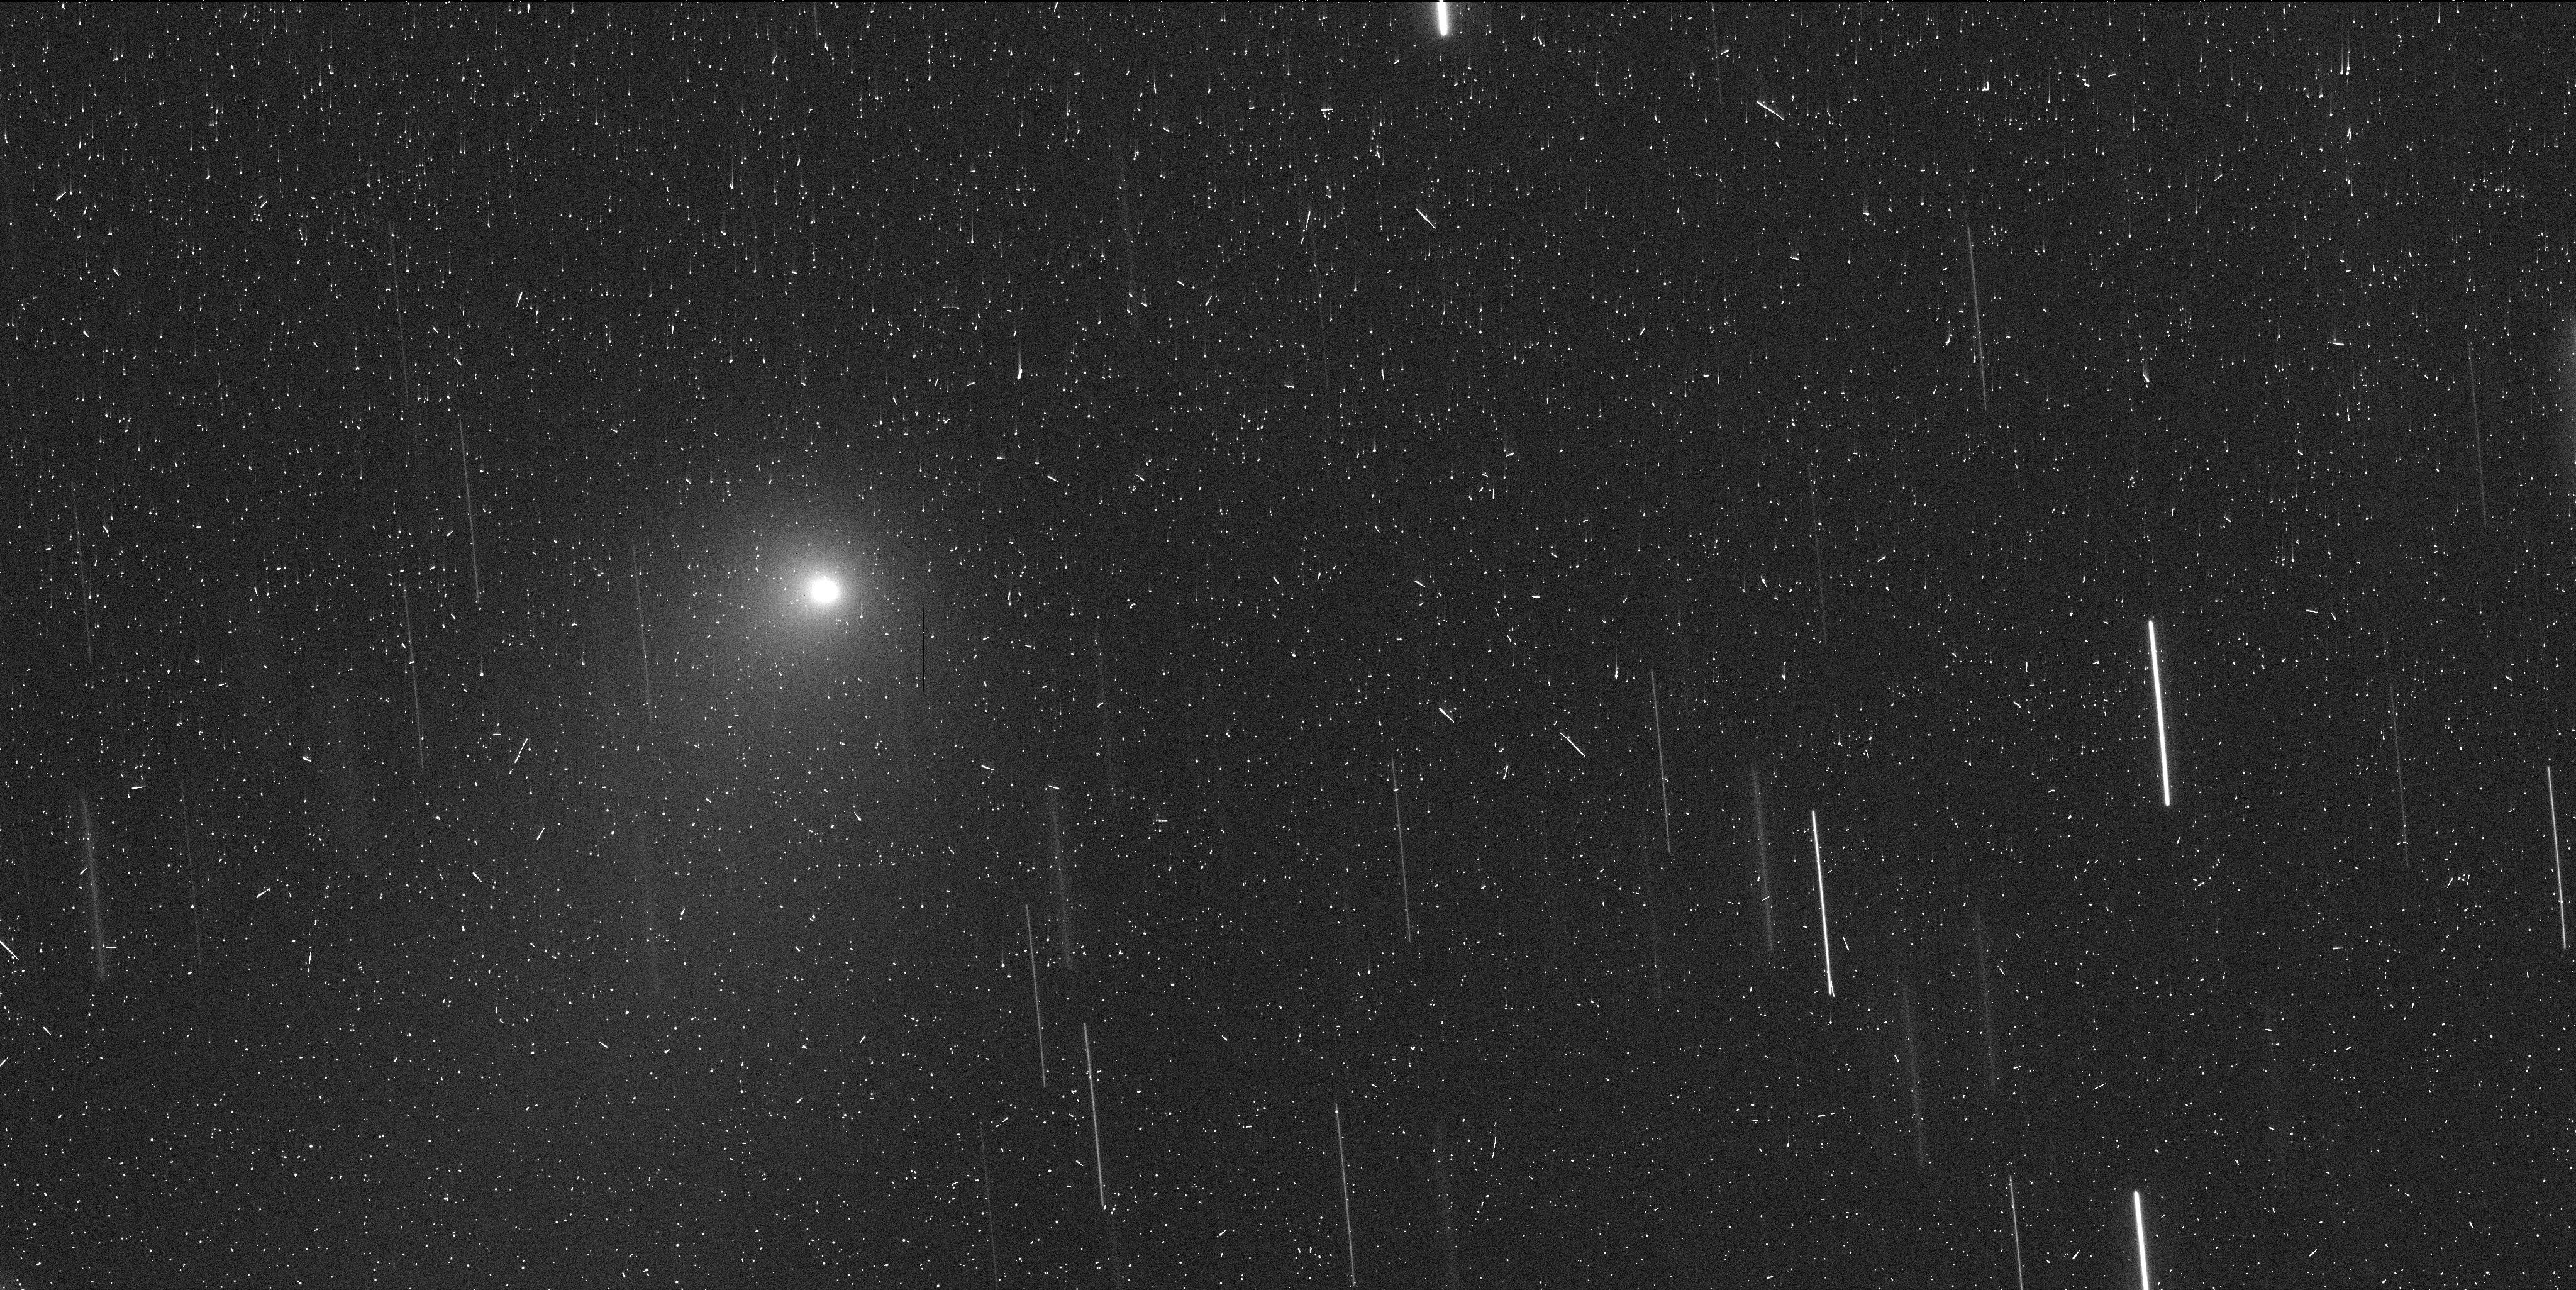
Target: I2-BOROSOV
Instrument: WFC3/UVIS
Filter: F350LP
Exposure: 6 min
Observation ID: ie8510i0q

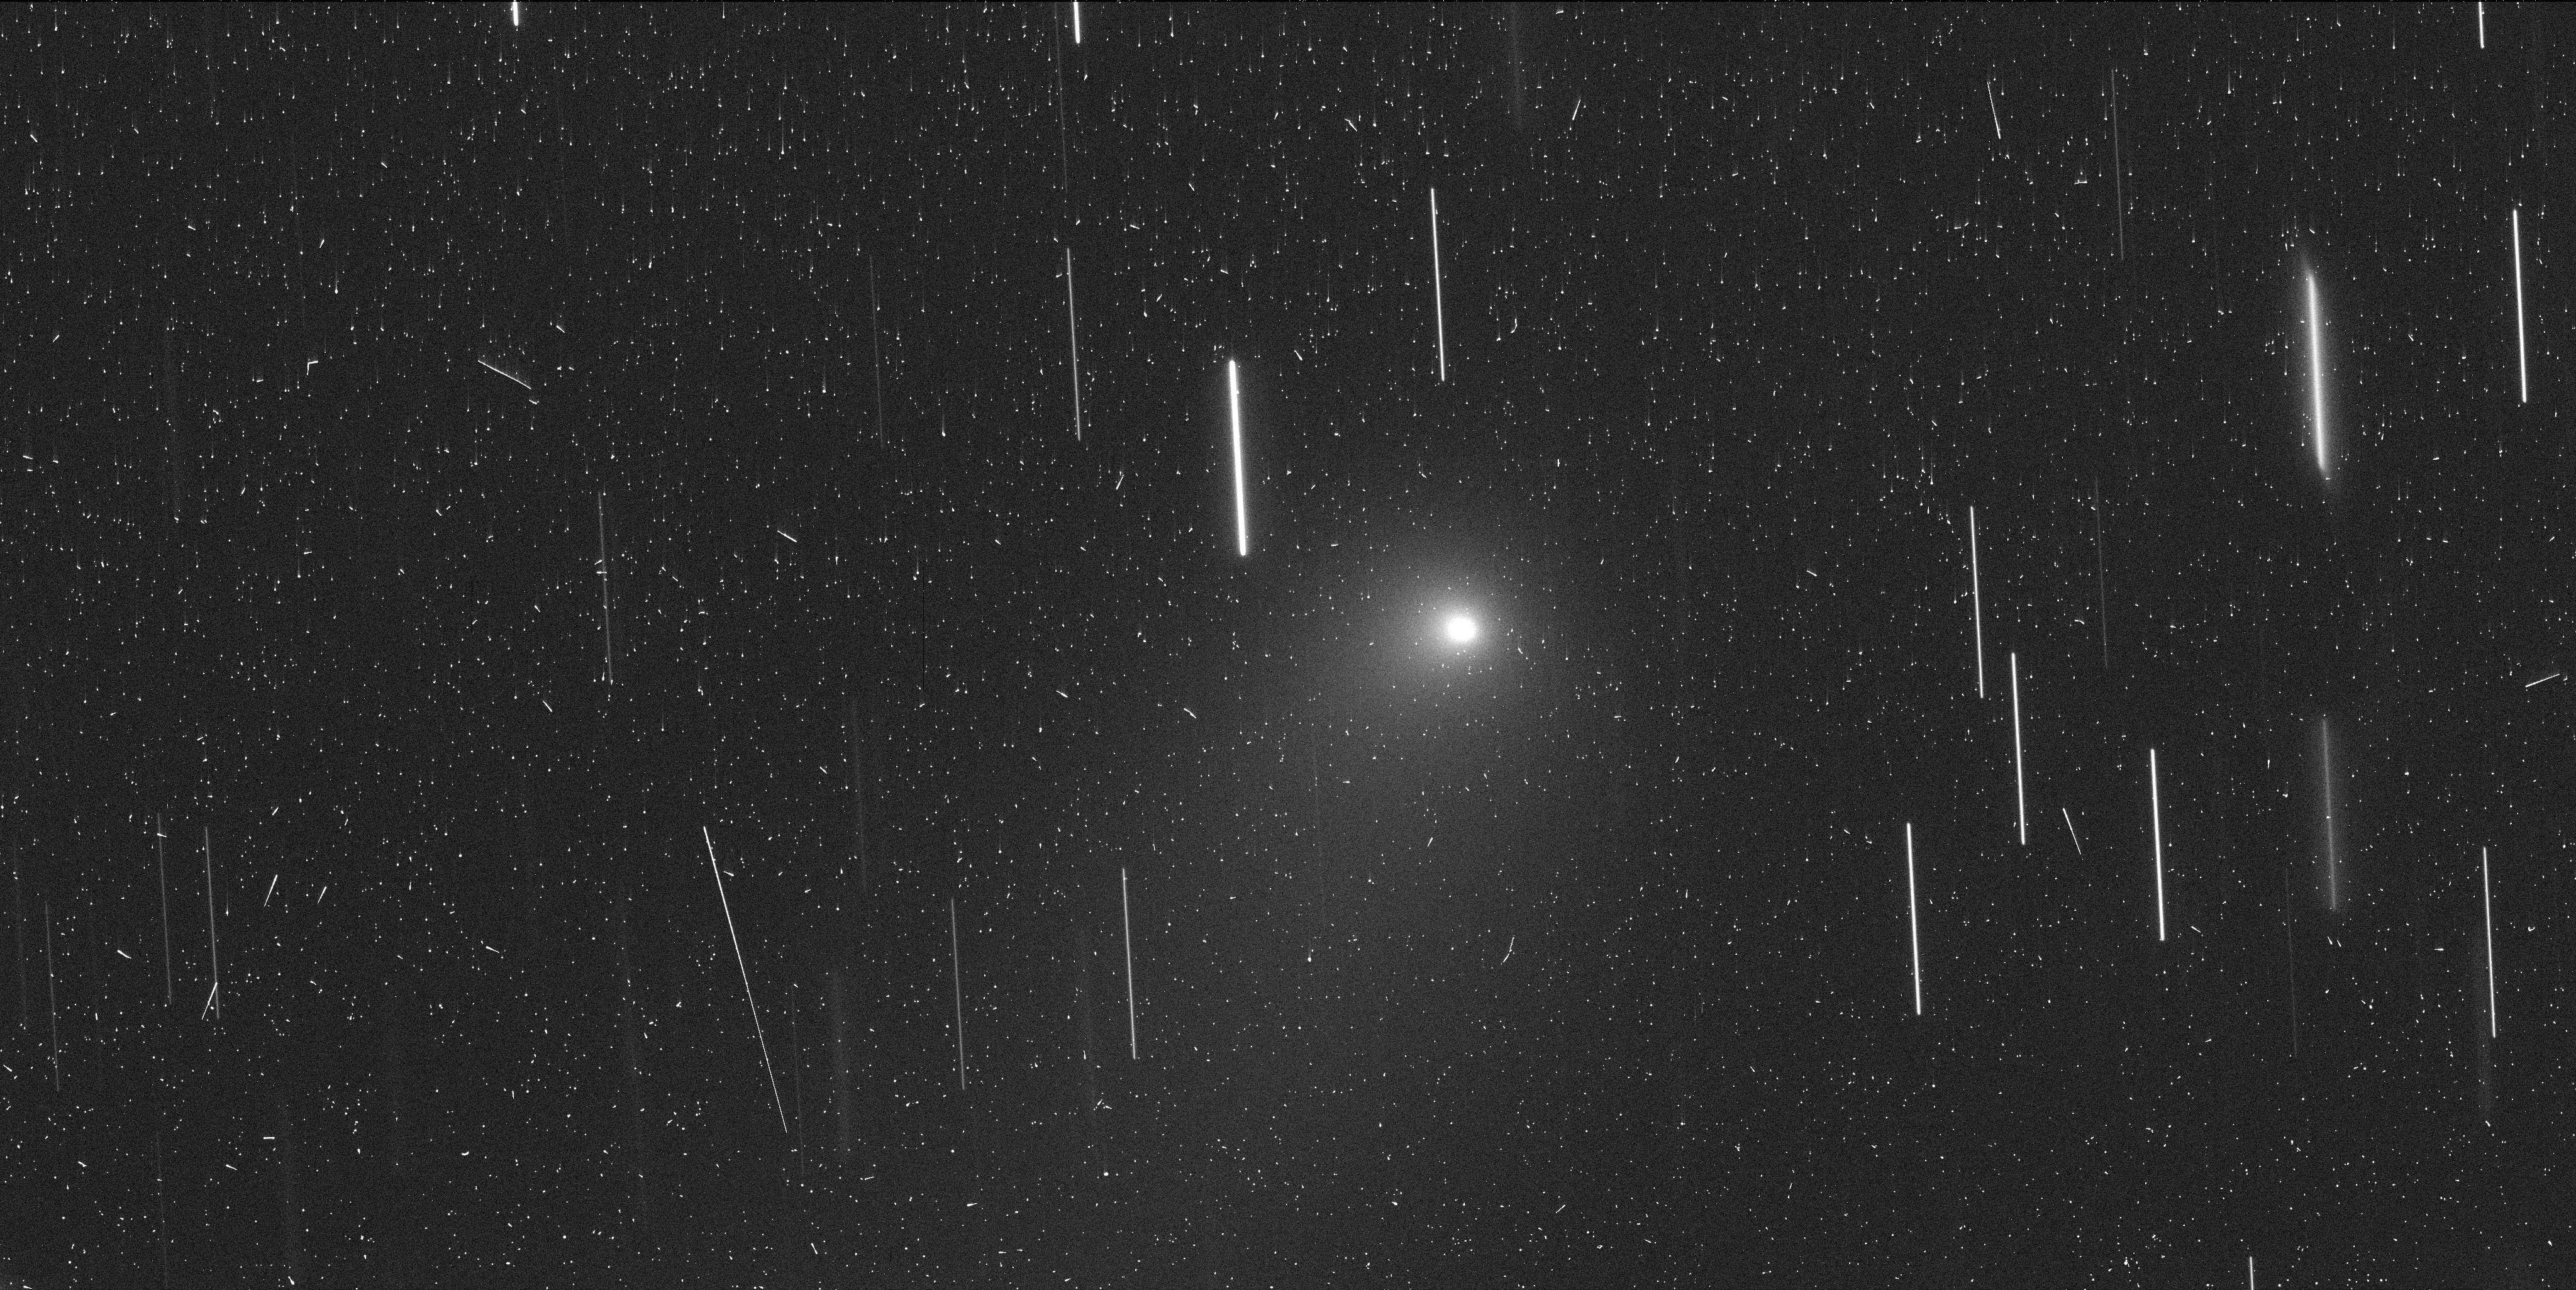
Target: I2-BOROSOV
Instrument: WFC3/UVIS
Filter: F350LP
Exposure: 6 min
Observation ID: ie8514ooq

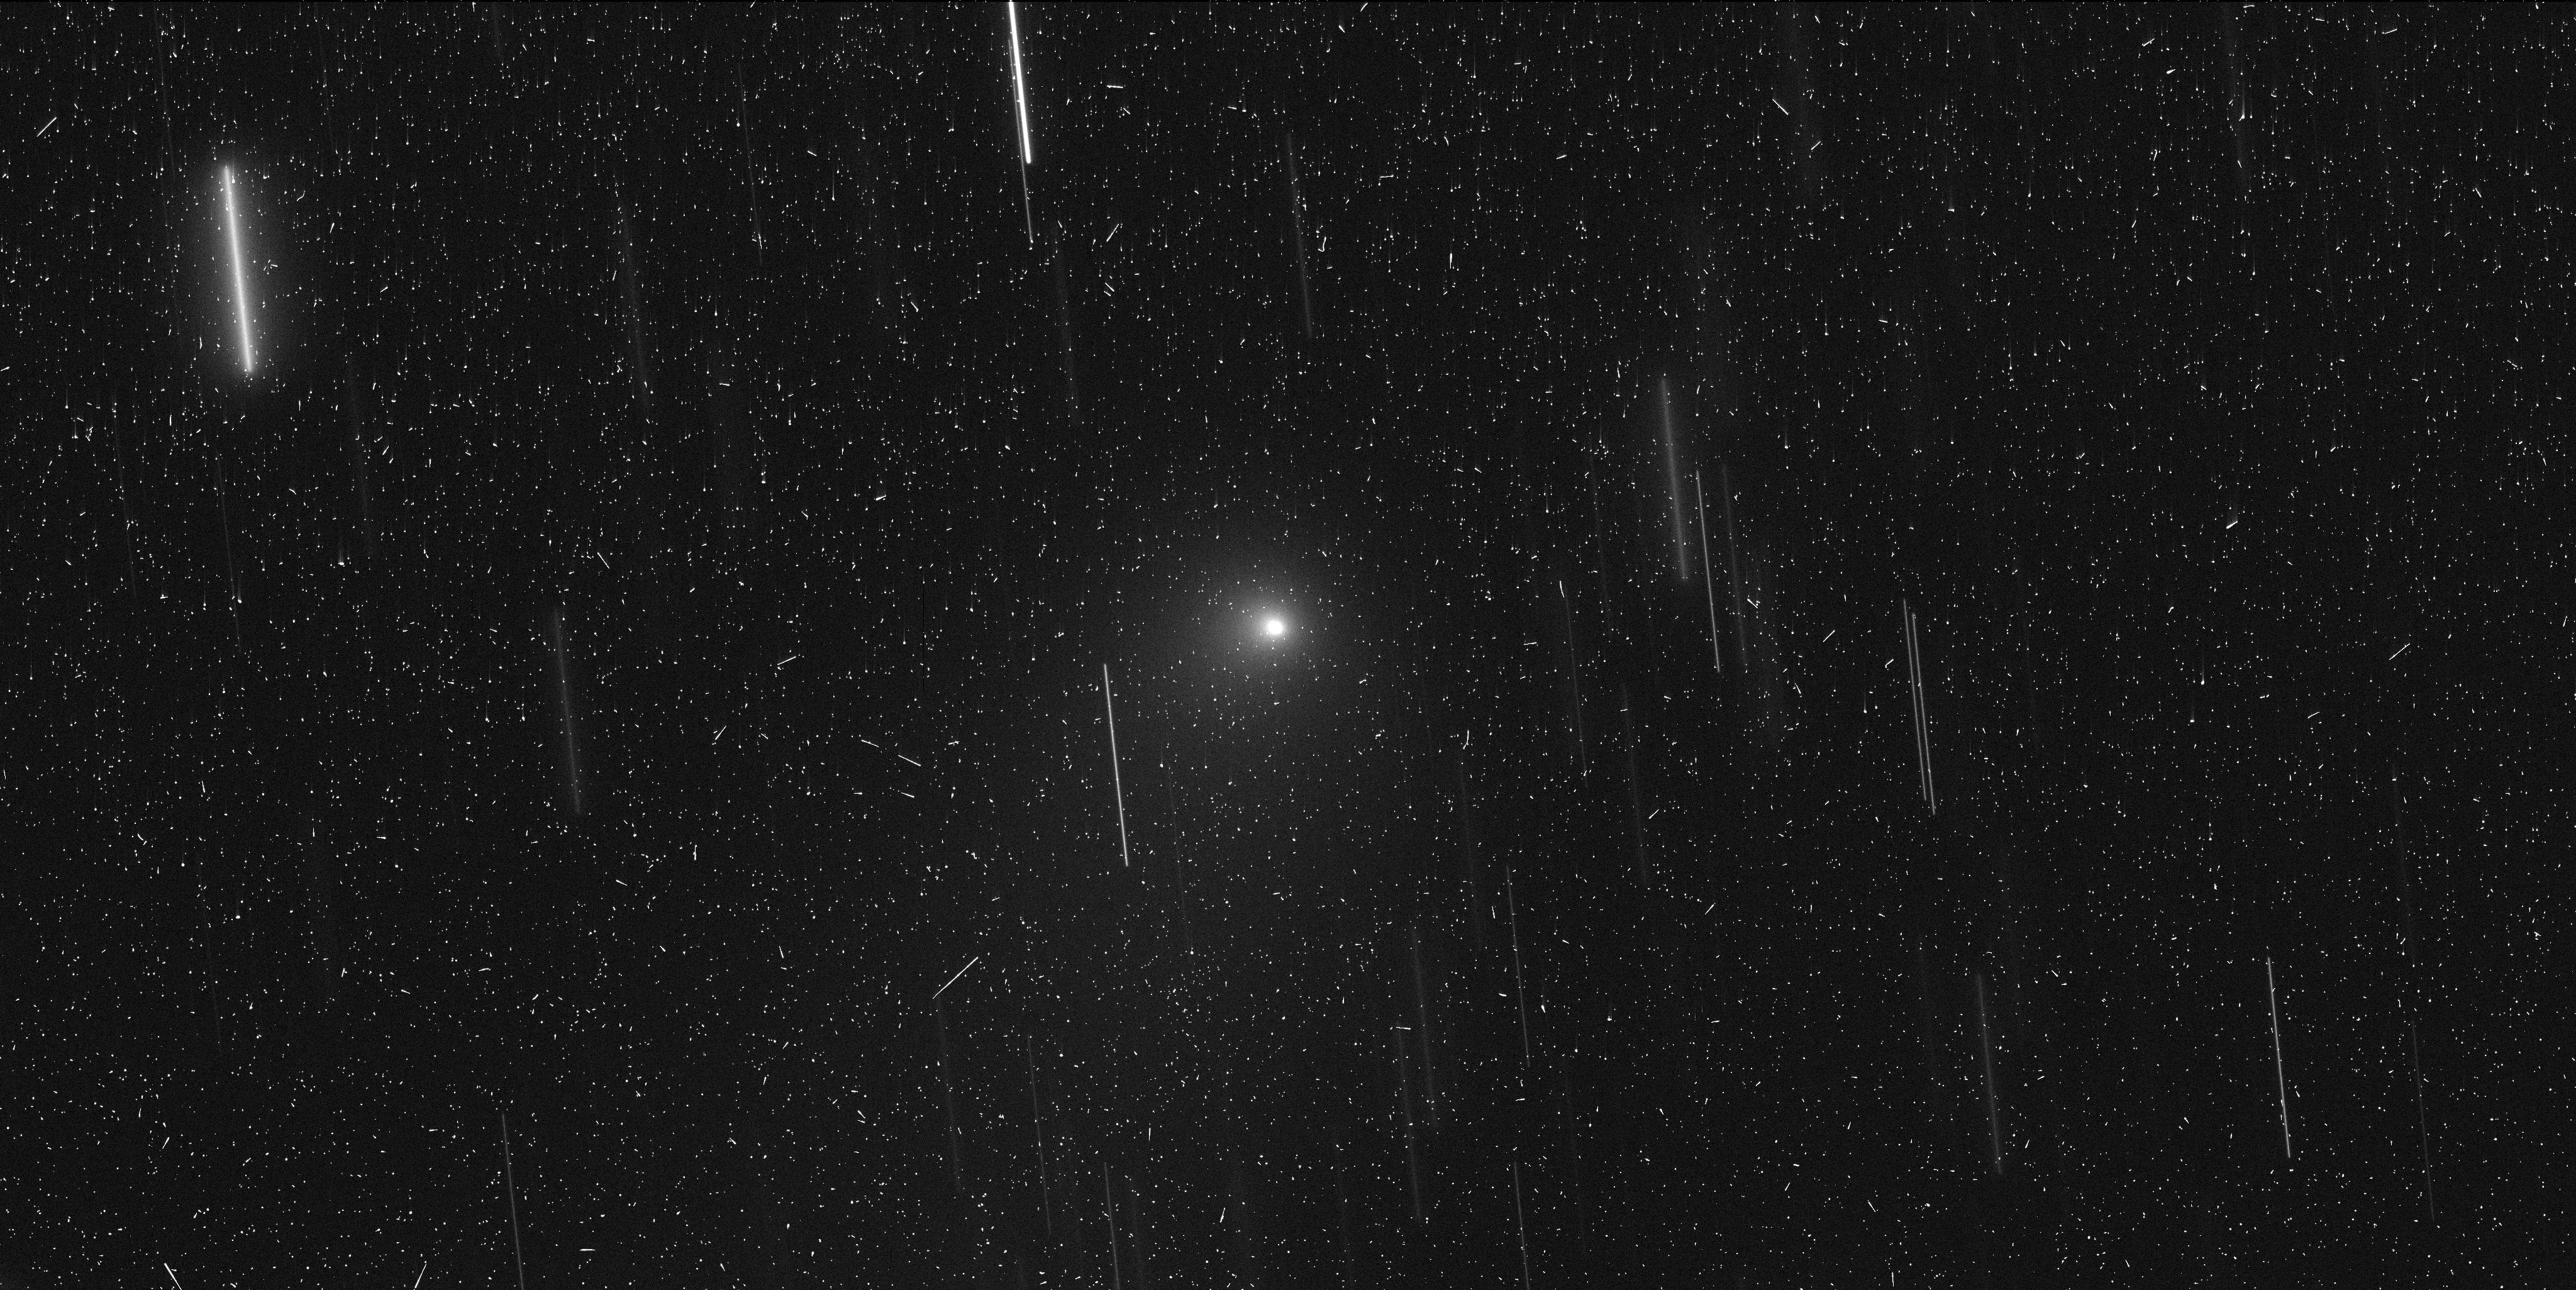
Target: I2-BOROSOV
Instrument: WFC3/UVIS
Filter: F350LP
Exposure: 6 min
Observation ID: ie8504ctq

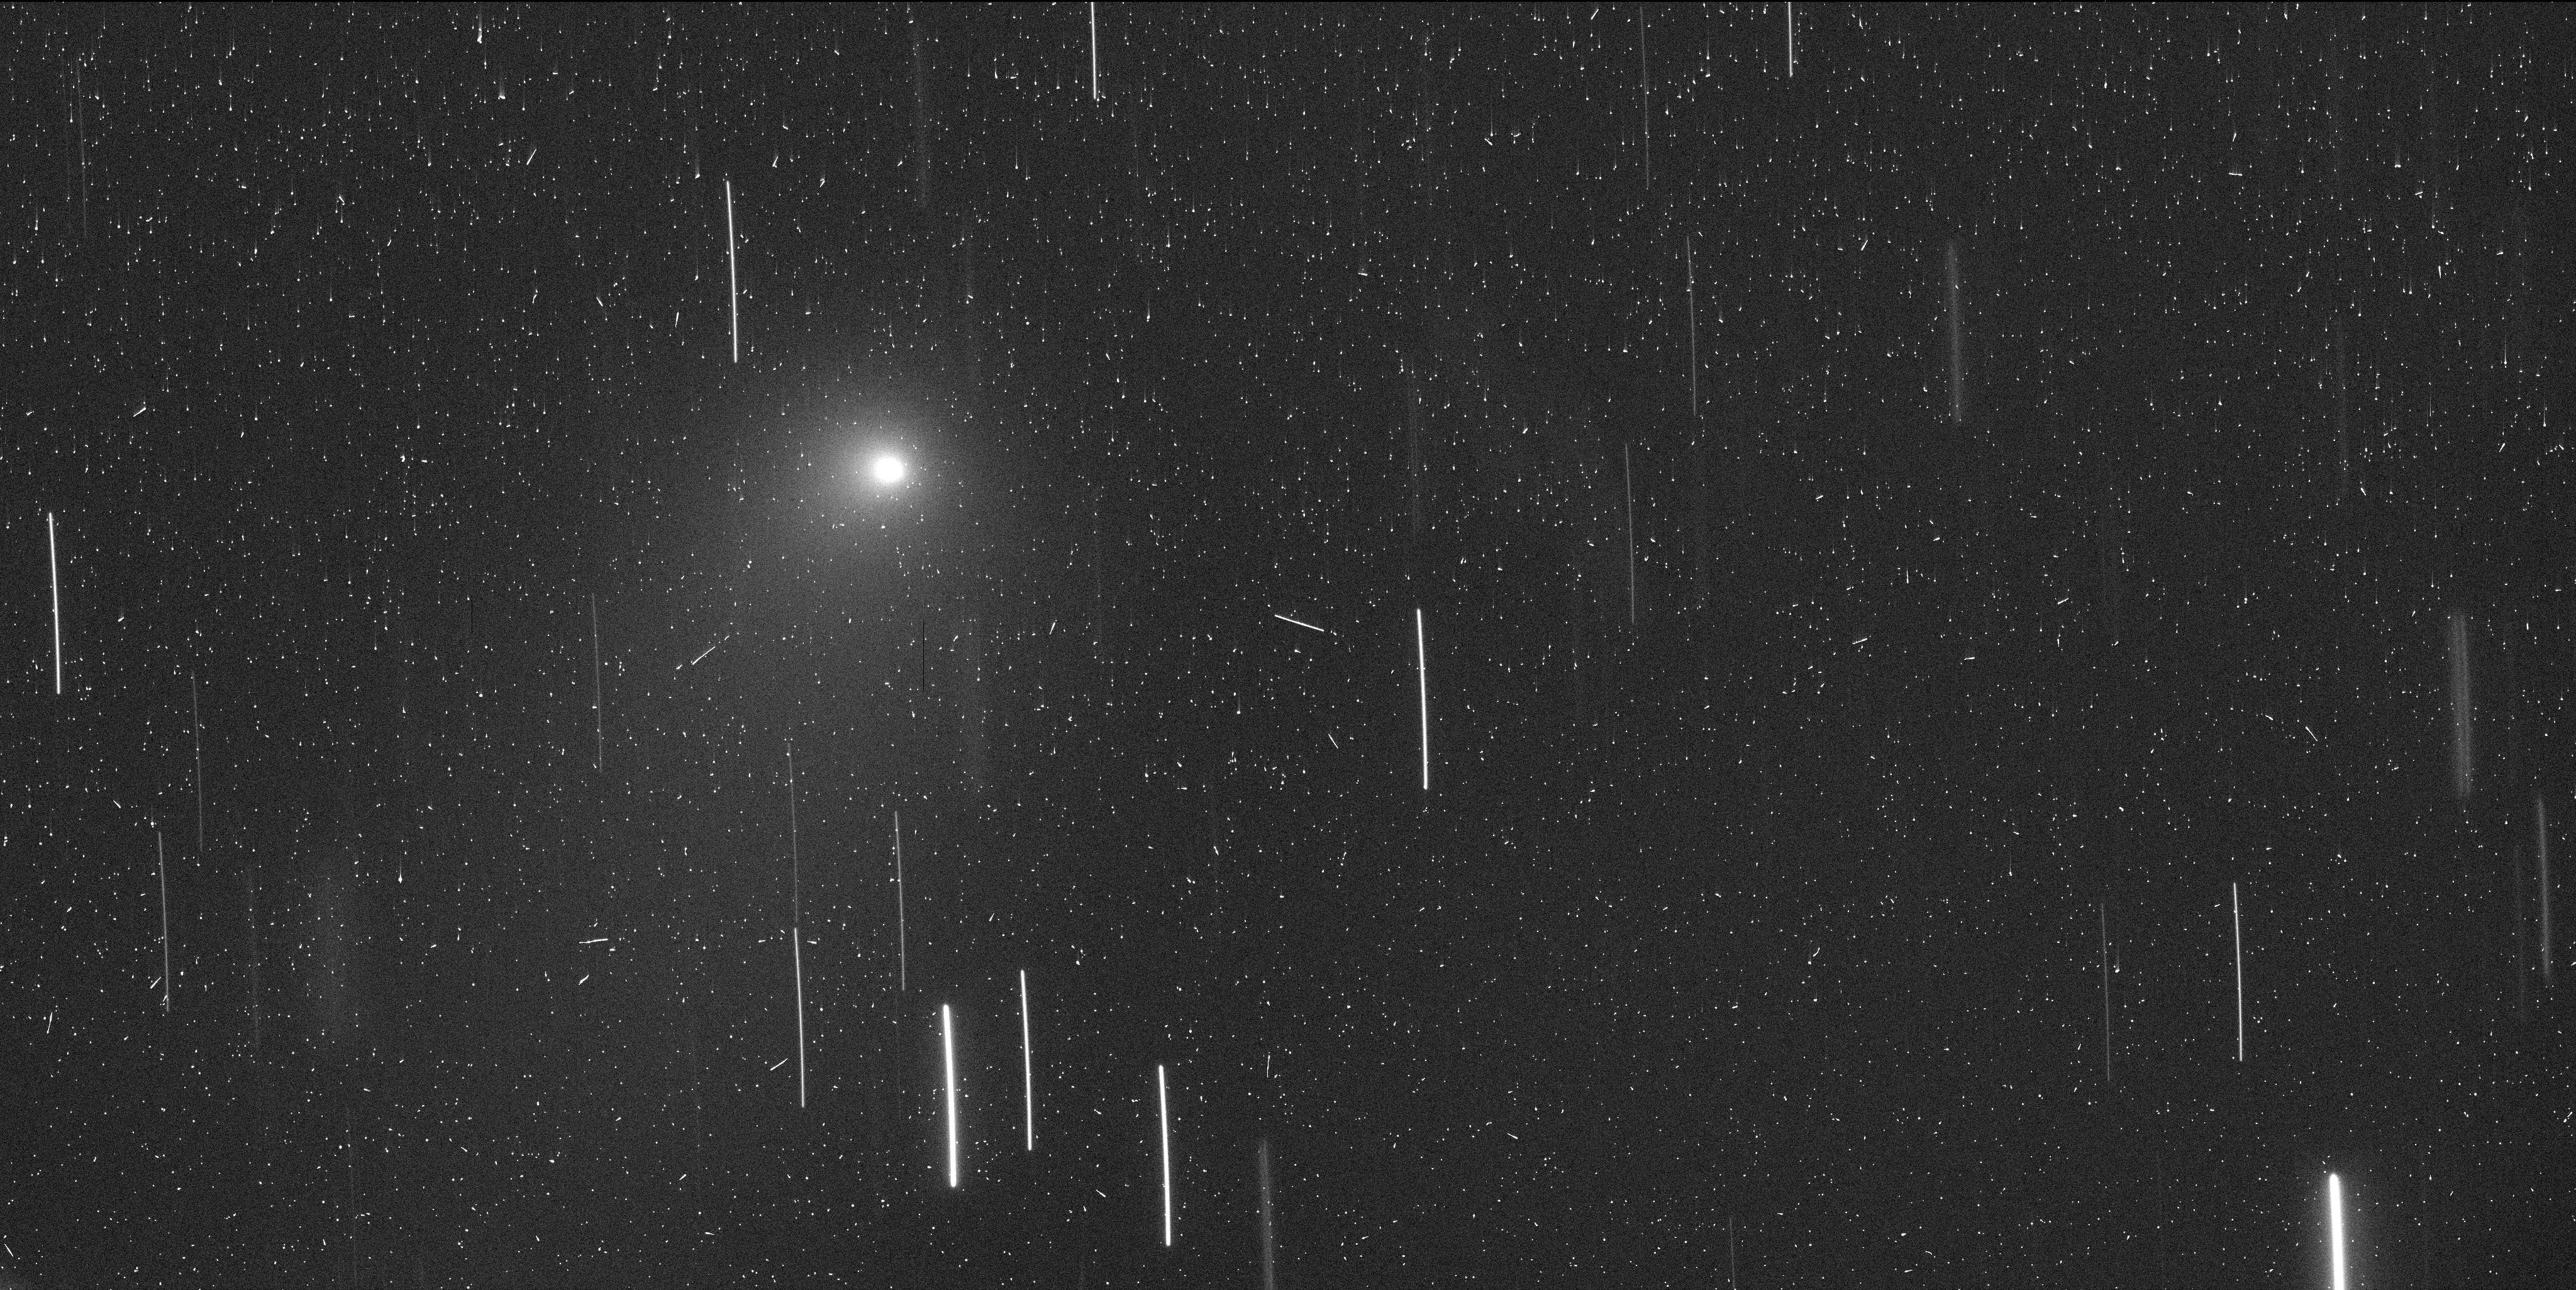
Target: I2-BOROSOV
Instrument: WFC3/UVIS
Filter: F350LP
Exposure: 6 min
Observation ID: ie8502amq

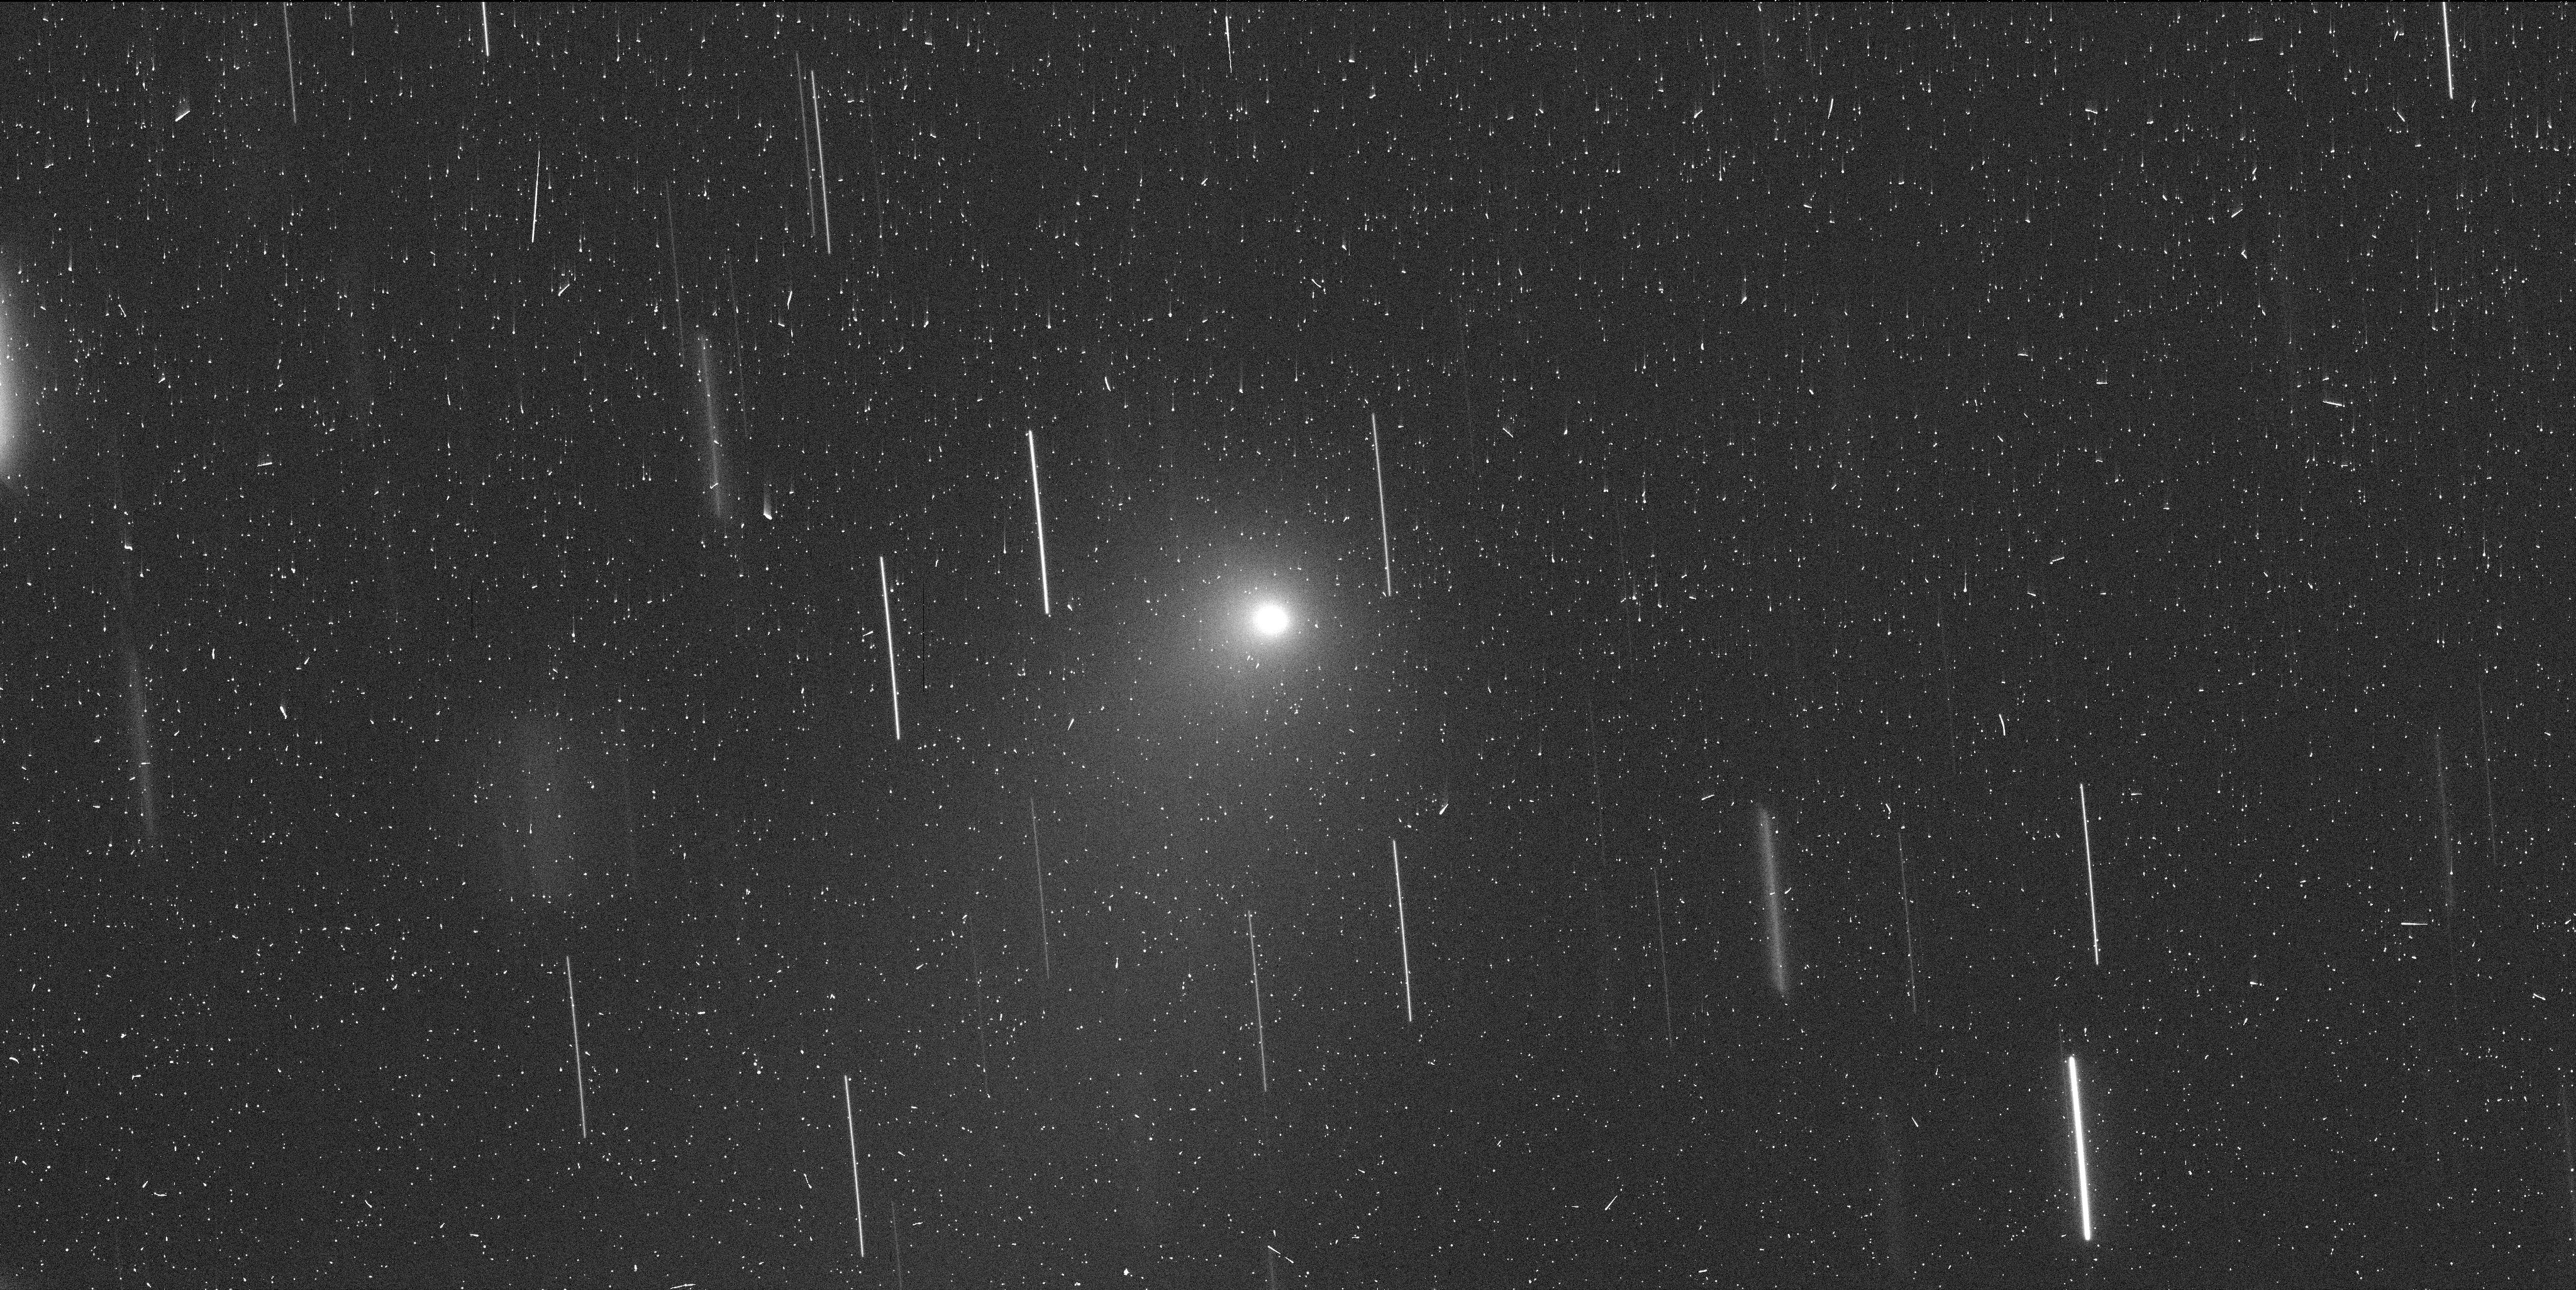
Target: I2-BOROSOV
Instrument: WFC3/UVIS
Filter: F350LP
Exposure: 6 min
Observation ID: ie8512mrq

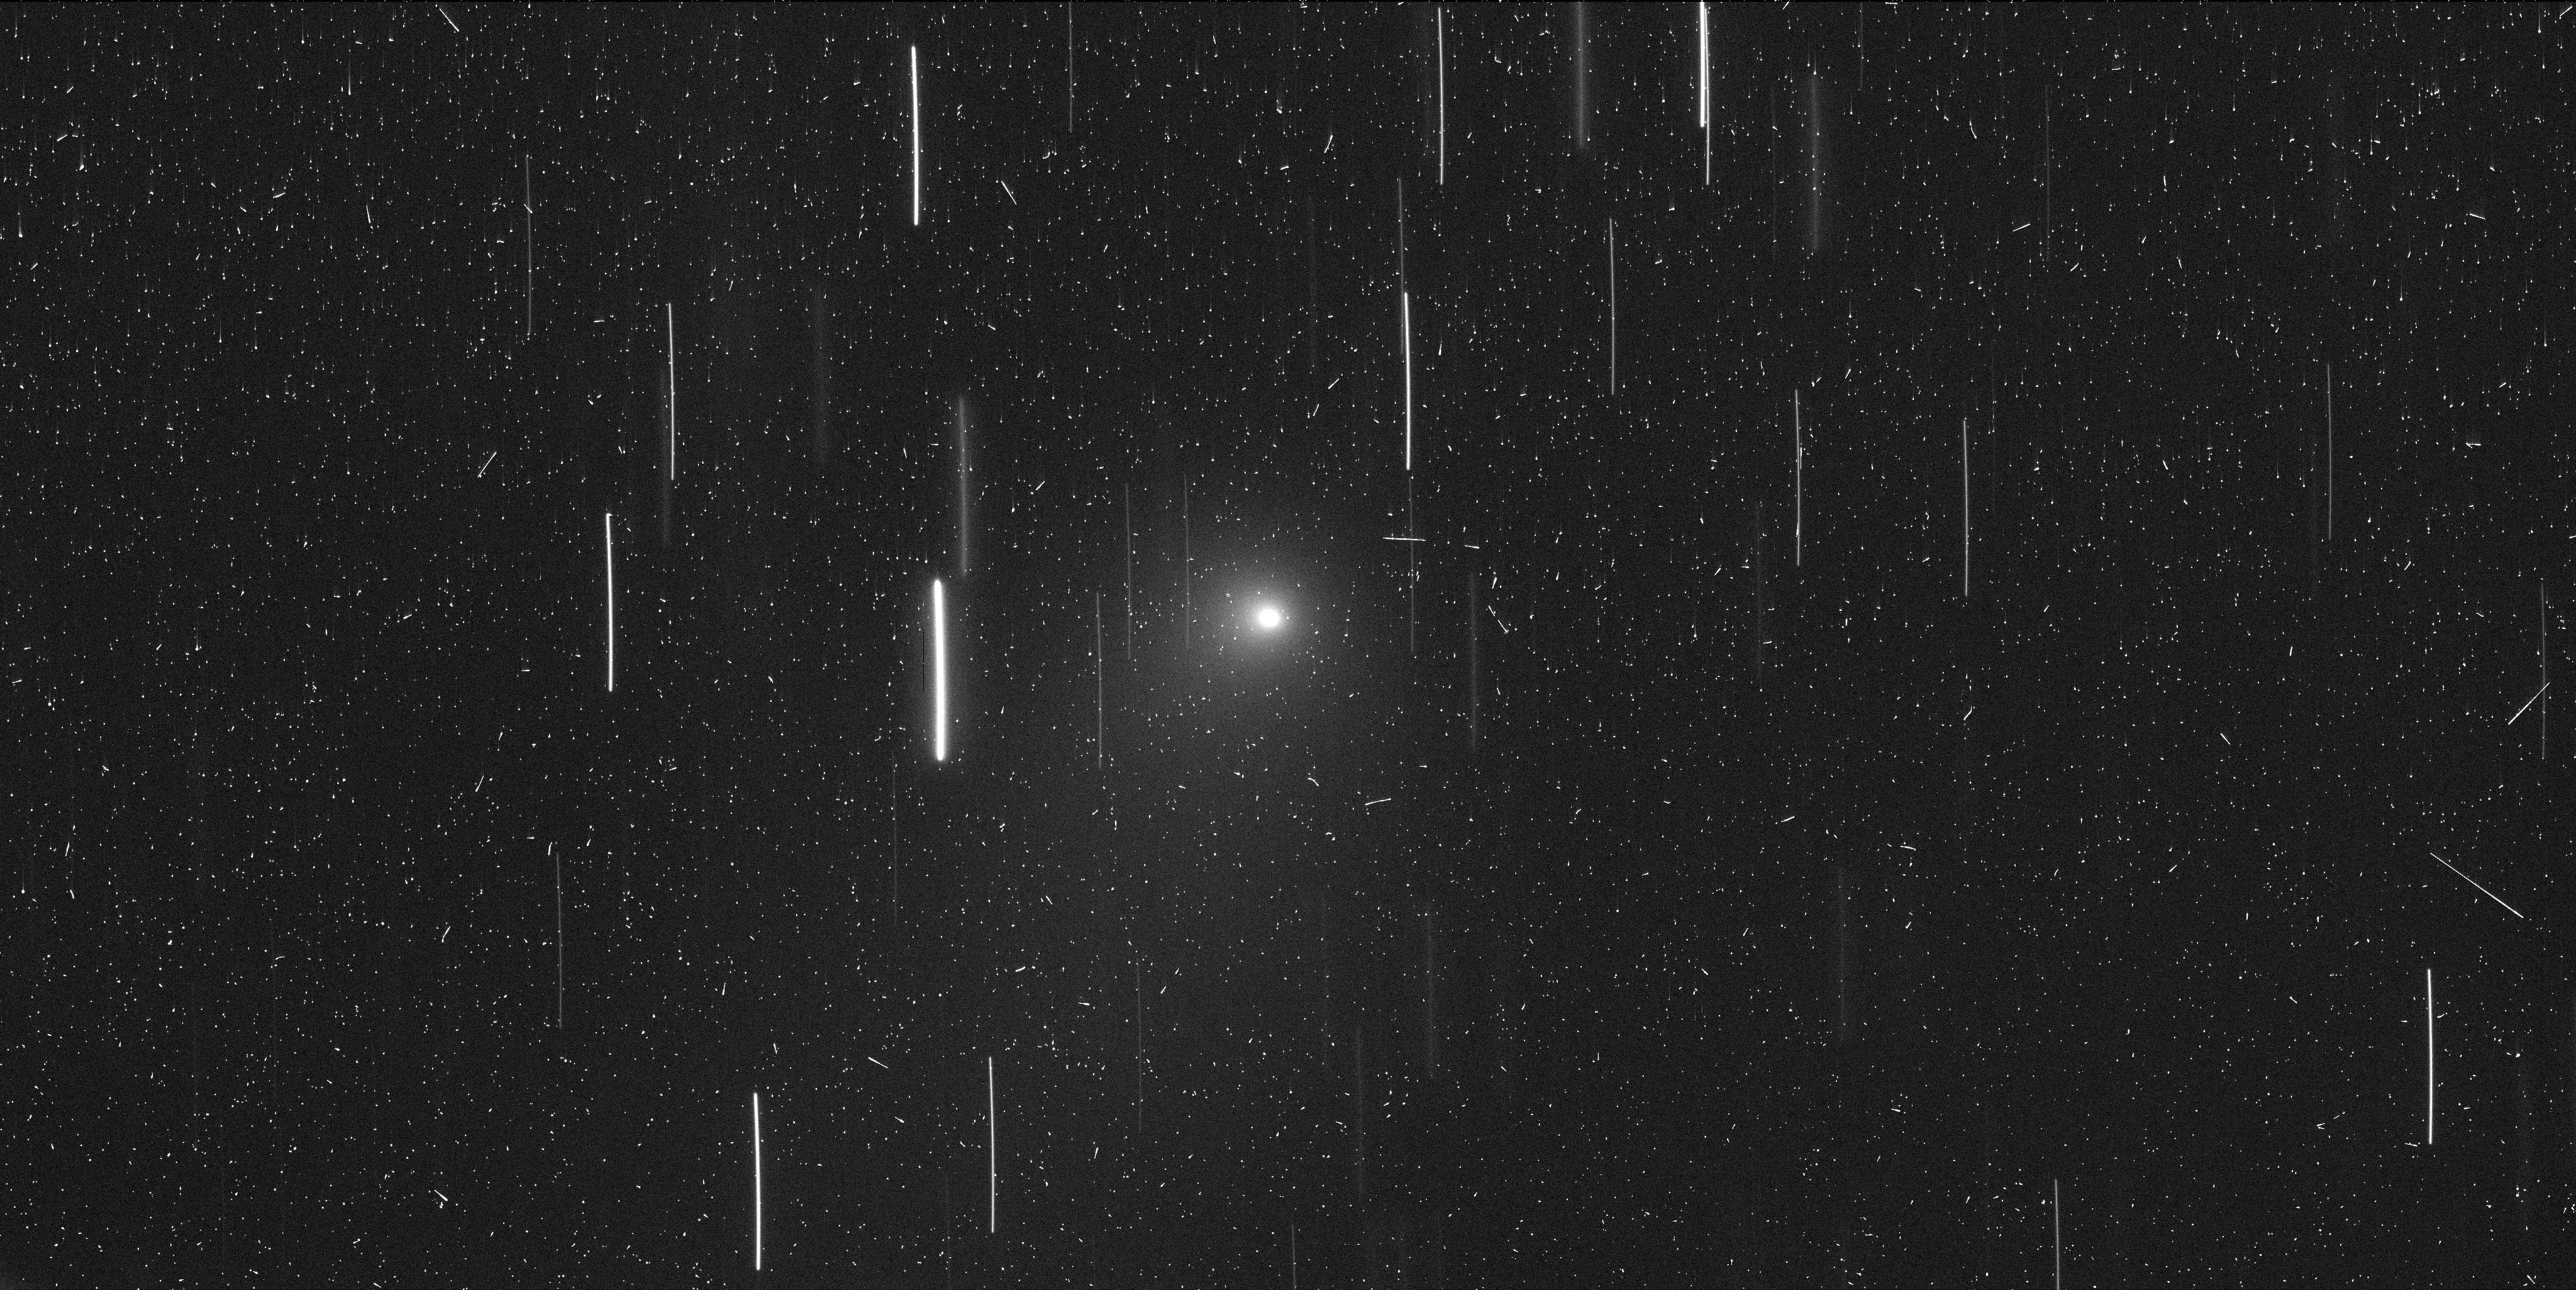
Target: I2-BOROSOV
Instrument: WFC3/UVIS
Filter: F350LP
Exposure: 6 min
Observation ID: ie8513n2q

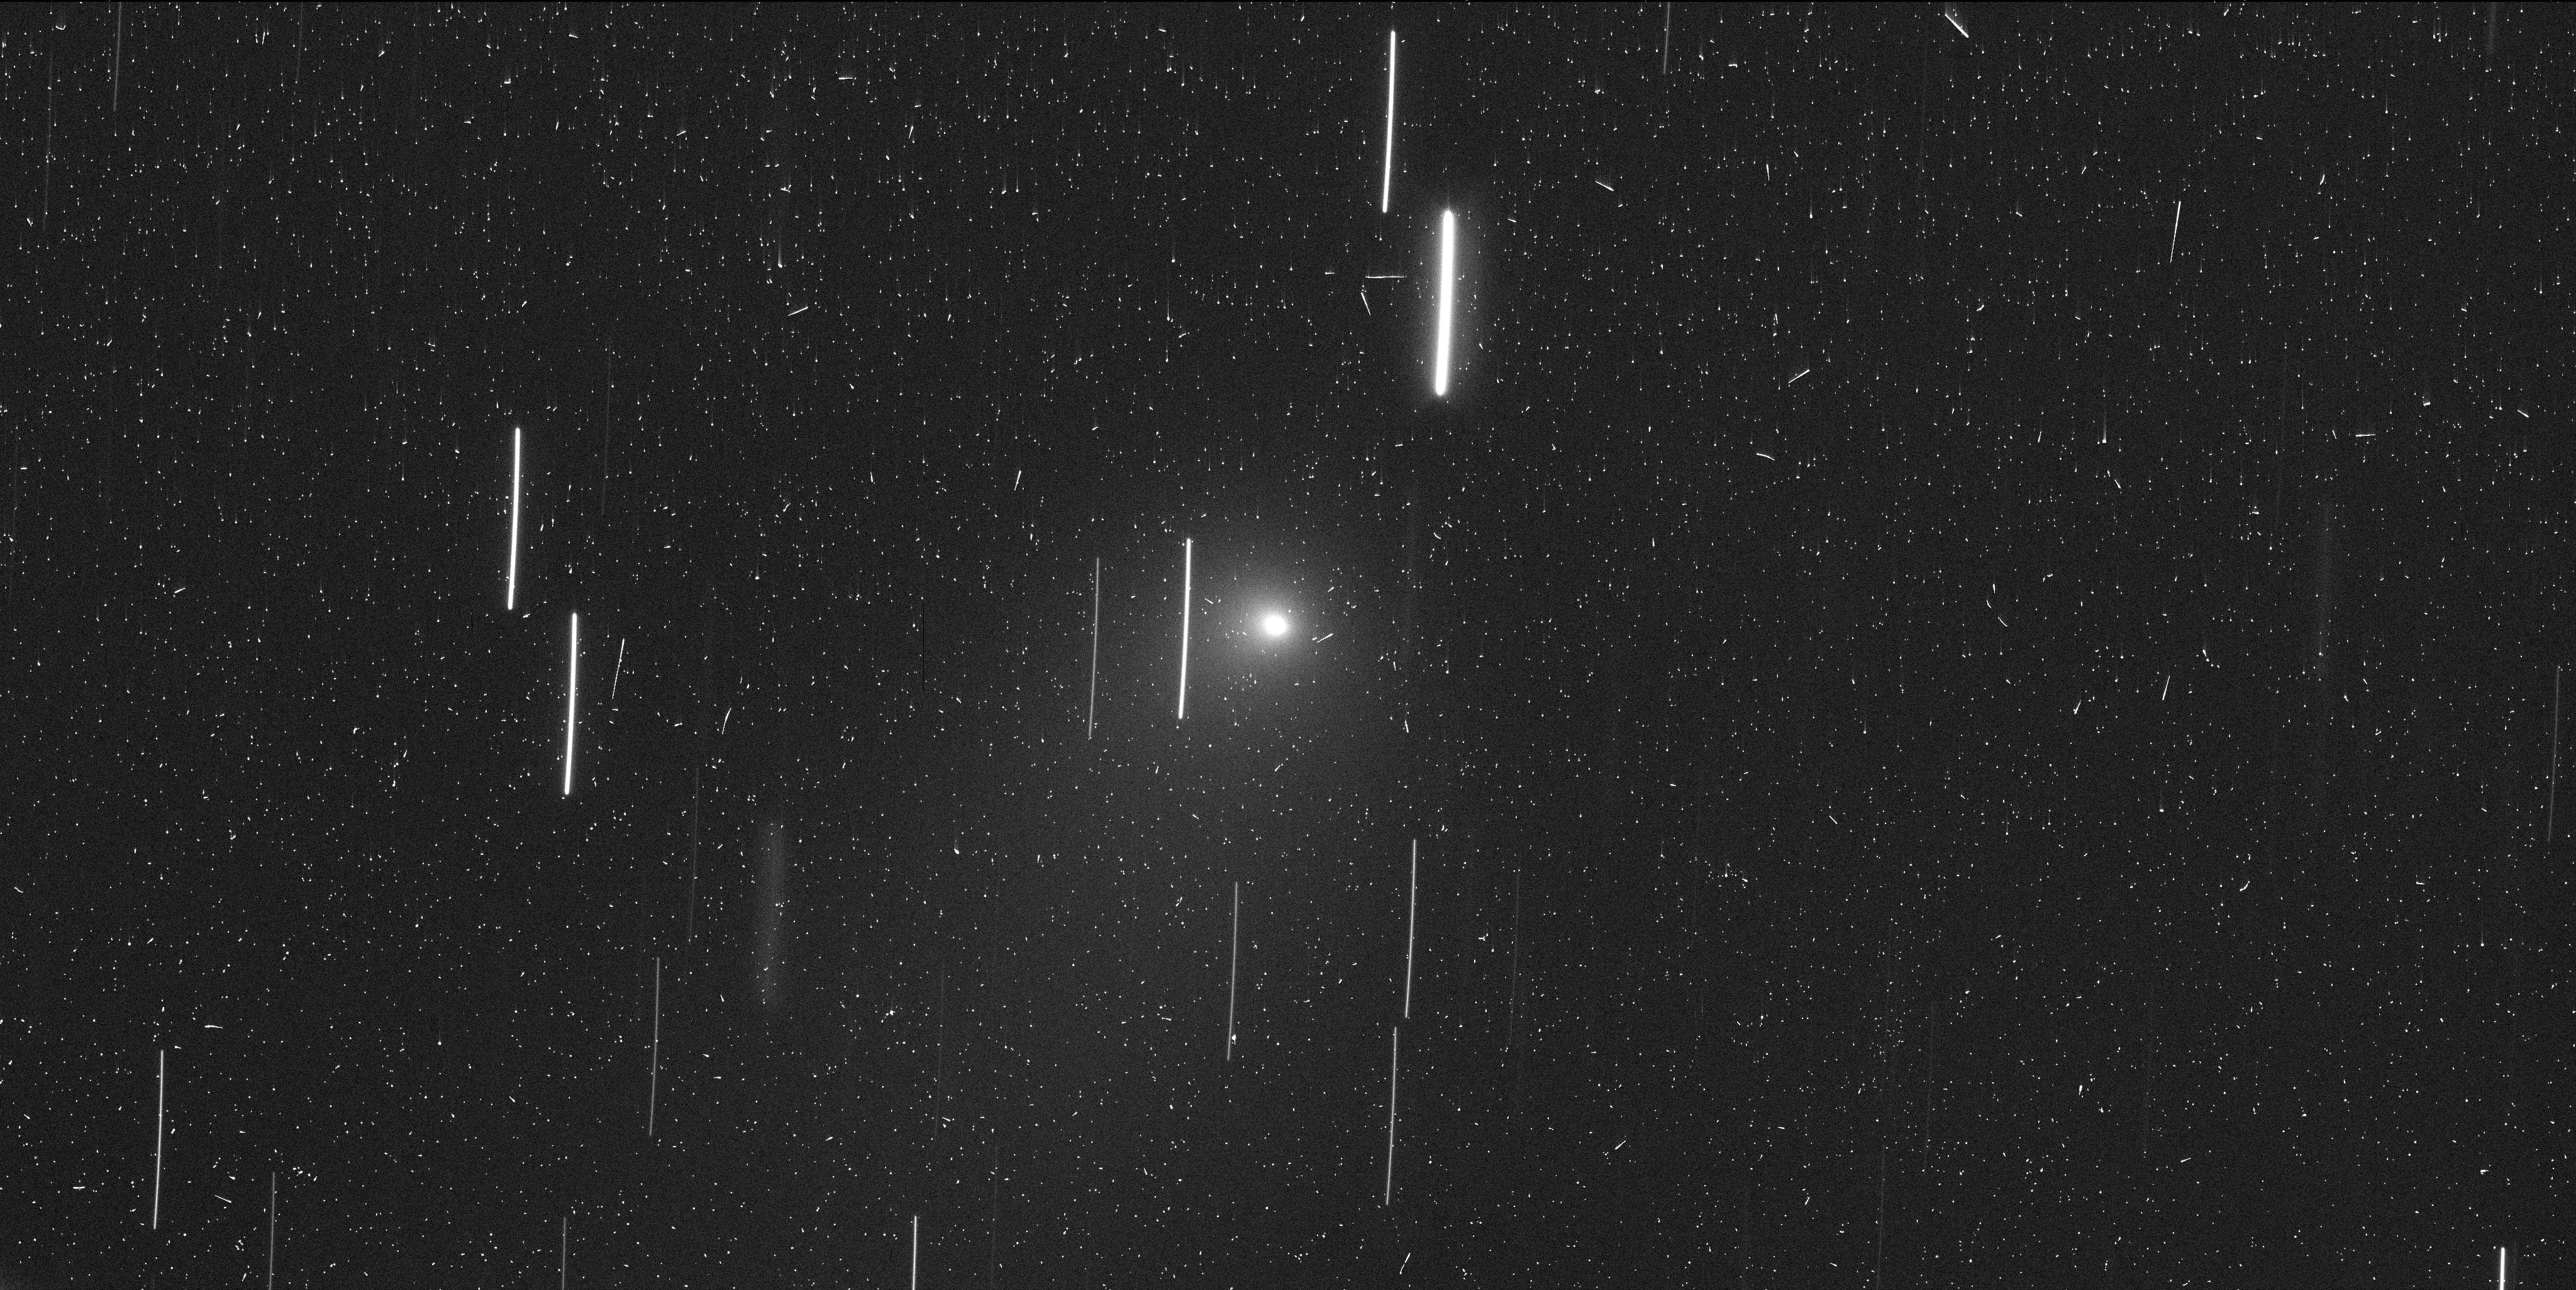
Target: I2-BOROSOV
Instrument: WFC3/UVIS
Filter: F350LP
Exposure: 6 min
Observation ID: ie8503byq

Characterization of the second interstellar object (PI: Meech, Karen J.)

We request HST WFC3/UVIS observations of I2/Borosov, a recently discovered comet that is on a hyperbolic orbit, originating from outside the Solar System. This is only the second interstellar object to be discovered, and is arguably a more exciting object because it allows us to explore the diversity of these left-over relicts of extrasolar planetary system formation. One of the most intriguing aspects of the first interstellar object, 1I/2017 U1 `Oumuamua, was its highly elongated shape. The wealth of ideas published in numerous papers showed that this aspect had the potential to provide information about processing in the ISM, affects on planetesimals during the process of ejection from their home system either at the time of formation or as the home star was evolving off the main sequence. It will be particularly exciting to ascertain the shape of the second interstellar object. I2/Borosov is quite active at its current distance of 2.8 au. Because the flux from the nucleus is now swamped by the dust coma until the comet is outbound and getting very faint, this observation requires HST. With HST's unparalleled resolution this will enable us to remove the coma and observe the nucleus light curve.